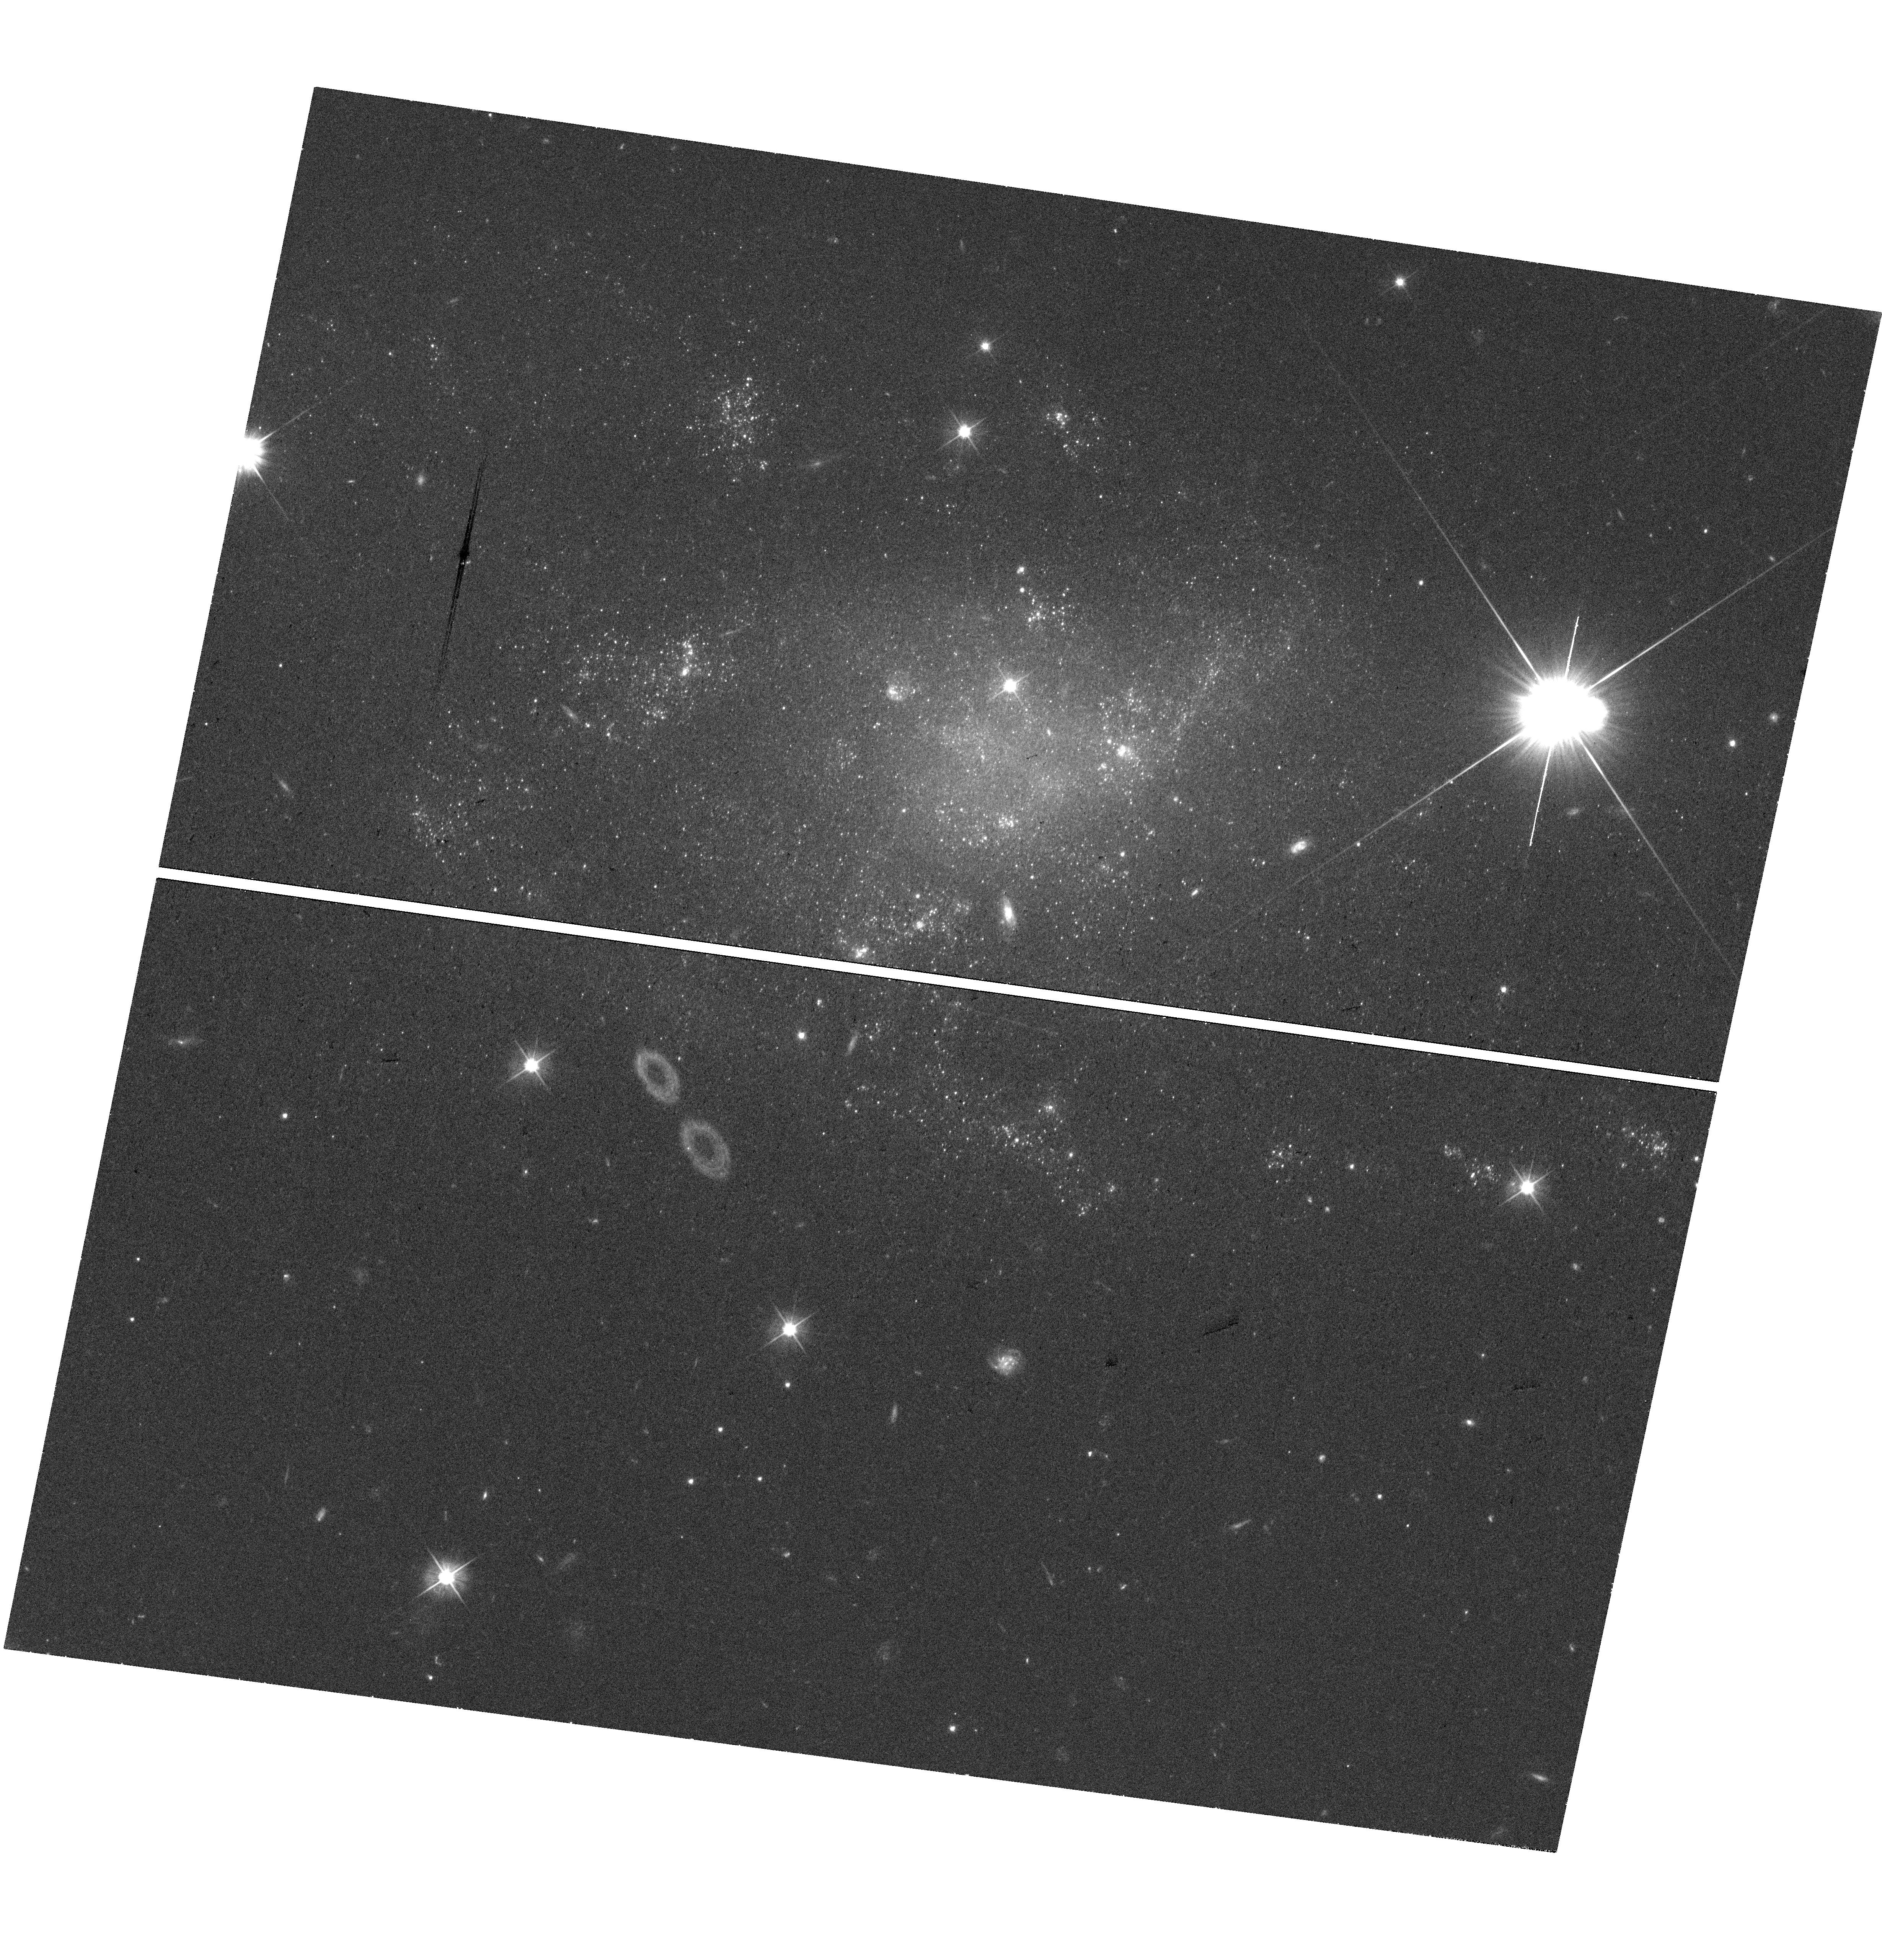
Target: SN-2023MUT
Instrument: WFC3/UVIS
Filter: F555W
Exposure: 37 min
Observation ID: hst_17813_05_wfc3_uvis_f555w_ifhu05

A Deep Search for the Surviving Companion to the SN 2016gkg Progenitor (PI: Fox, Ori Dosovitz)

Binary physics is an area of growing interest given the implications on a wide range of stellar systems, including merger sources for gravitational waves. Identification of progenitors to stripped-envelope supernovae (SESNe) offers a direct approach to constraining binary evolution scenarios. While the pathway by which SESN progenitor stars lose their envelope remains ambiguous (single vs. binary models), growing evidence suggests most SESN progenitors (>50%) are in binary systems. In just the past few years, the number of direct detections of surviving companions has grown to five. While exciting, the sample is still too small to make statistically meaningful conclusions about either the population or the binary physics itself. Increasing the sample size is slow given the small number of viable candidates, which means that each new data point is significant. Here we propose deep WFC3/UVIS optical+UV observations of the only relevant target for Cycle 32: SN 2016gkg at <26 Mpc. Similar to other companion searches, we aim to detect or place meaningful limits on any surviving companion. We also include one orbit to obtain F555W astrometry on the recent SESN 2023mut for potential future follow-up studies. This experiment will take advantage of HST's unique UV capabilities and will help build a statistically significant sample that will affect our fundamental understanding of binary evolution. The combined low likelihood of future events and HST's expected lifetime make these observations all the more critical.